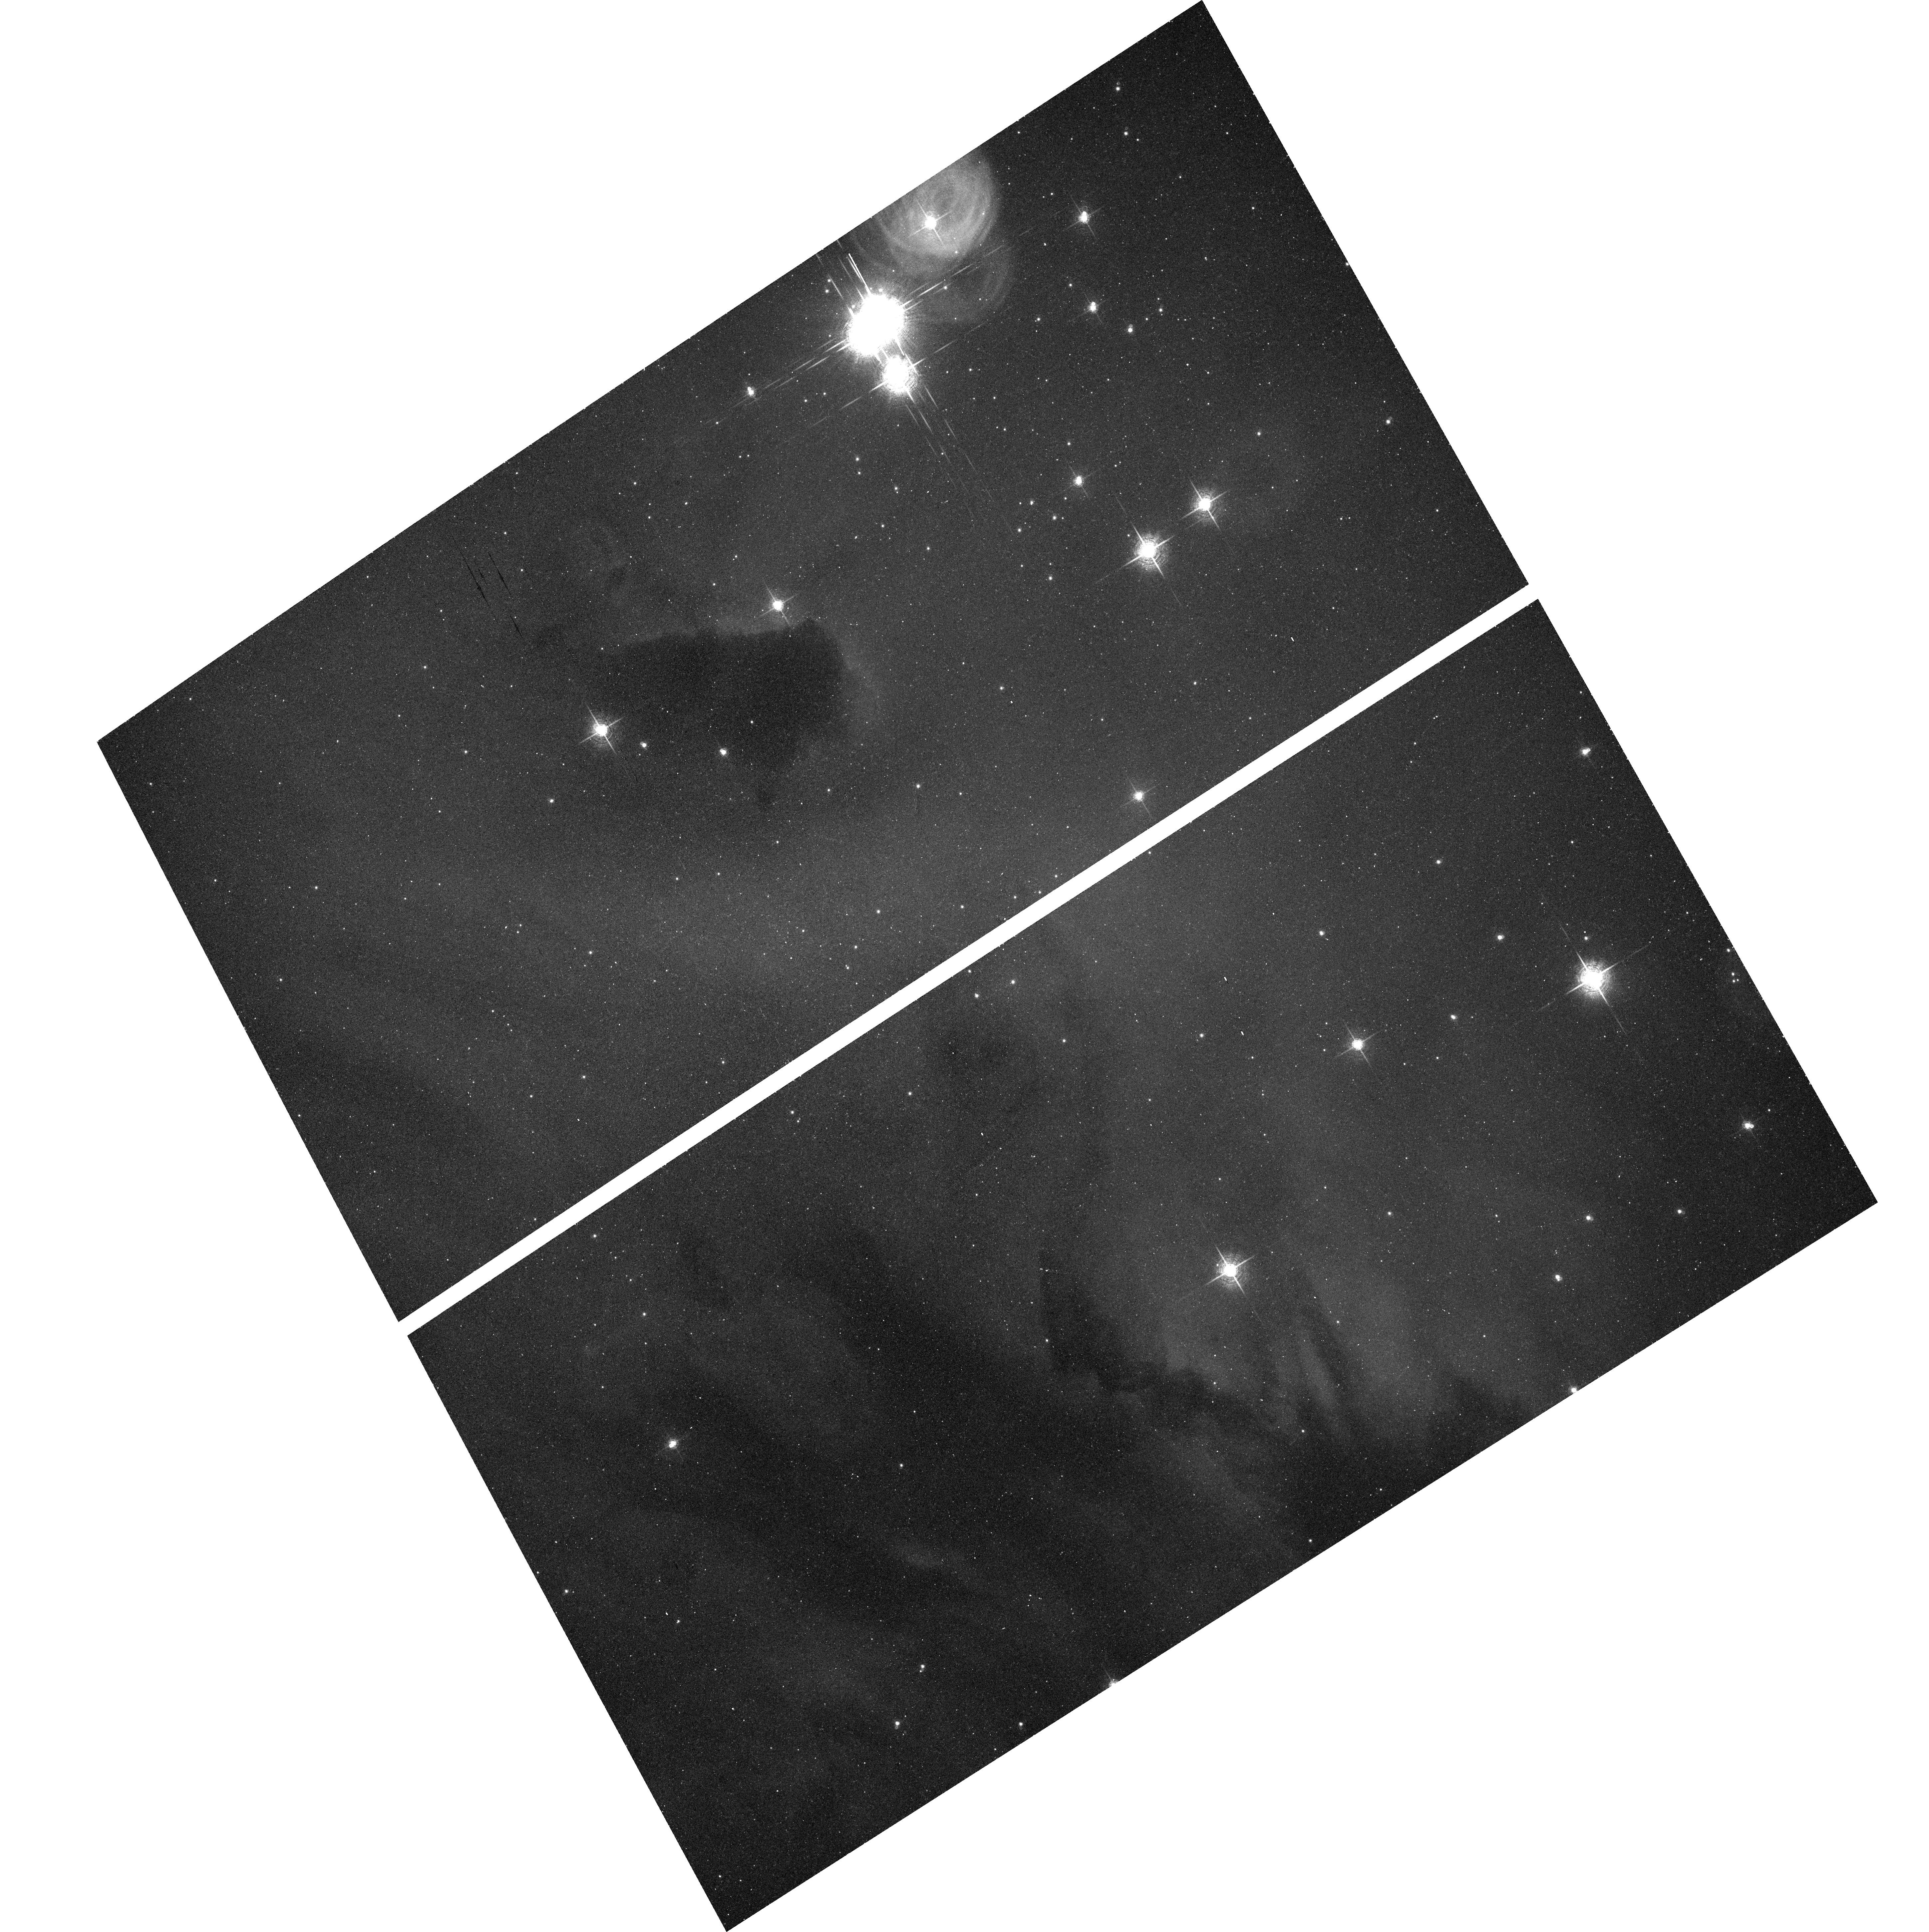
Target: IC1590. Instrument: ACS/WFC. Filter: F660N. Exposure: 17 min. Observation ID: hst_9857_06_acs_wfc_f660n_j8rh06

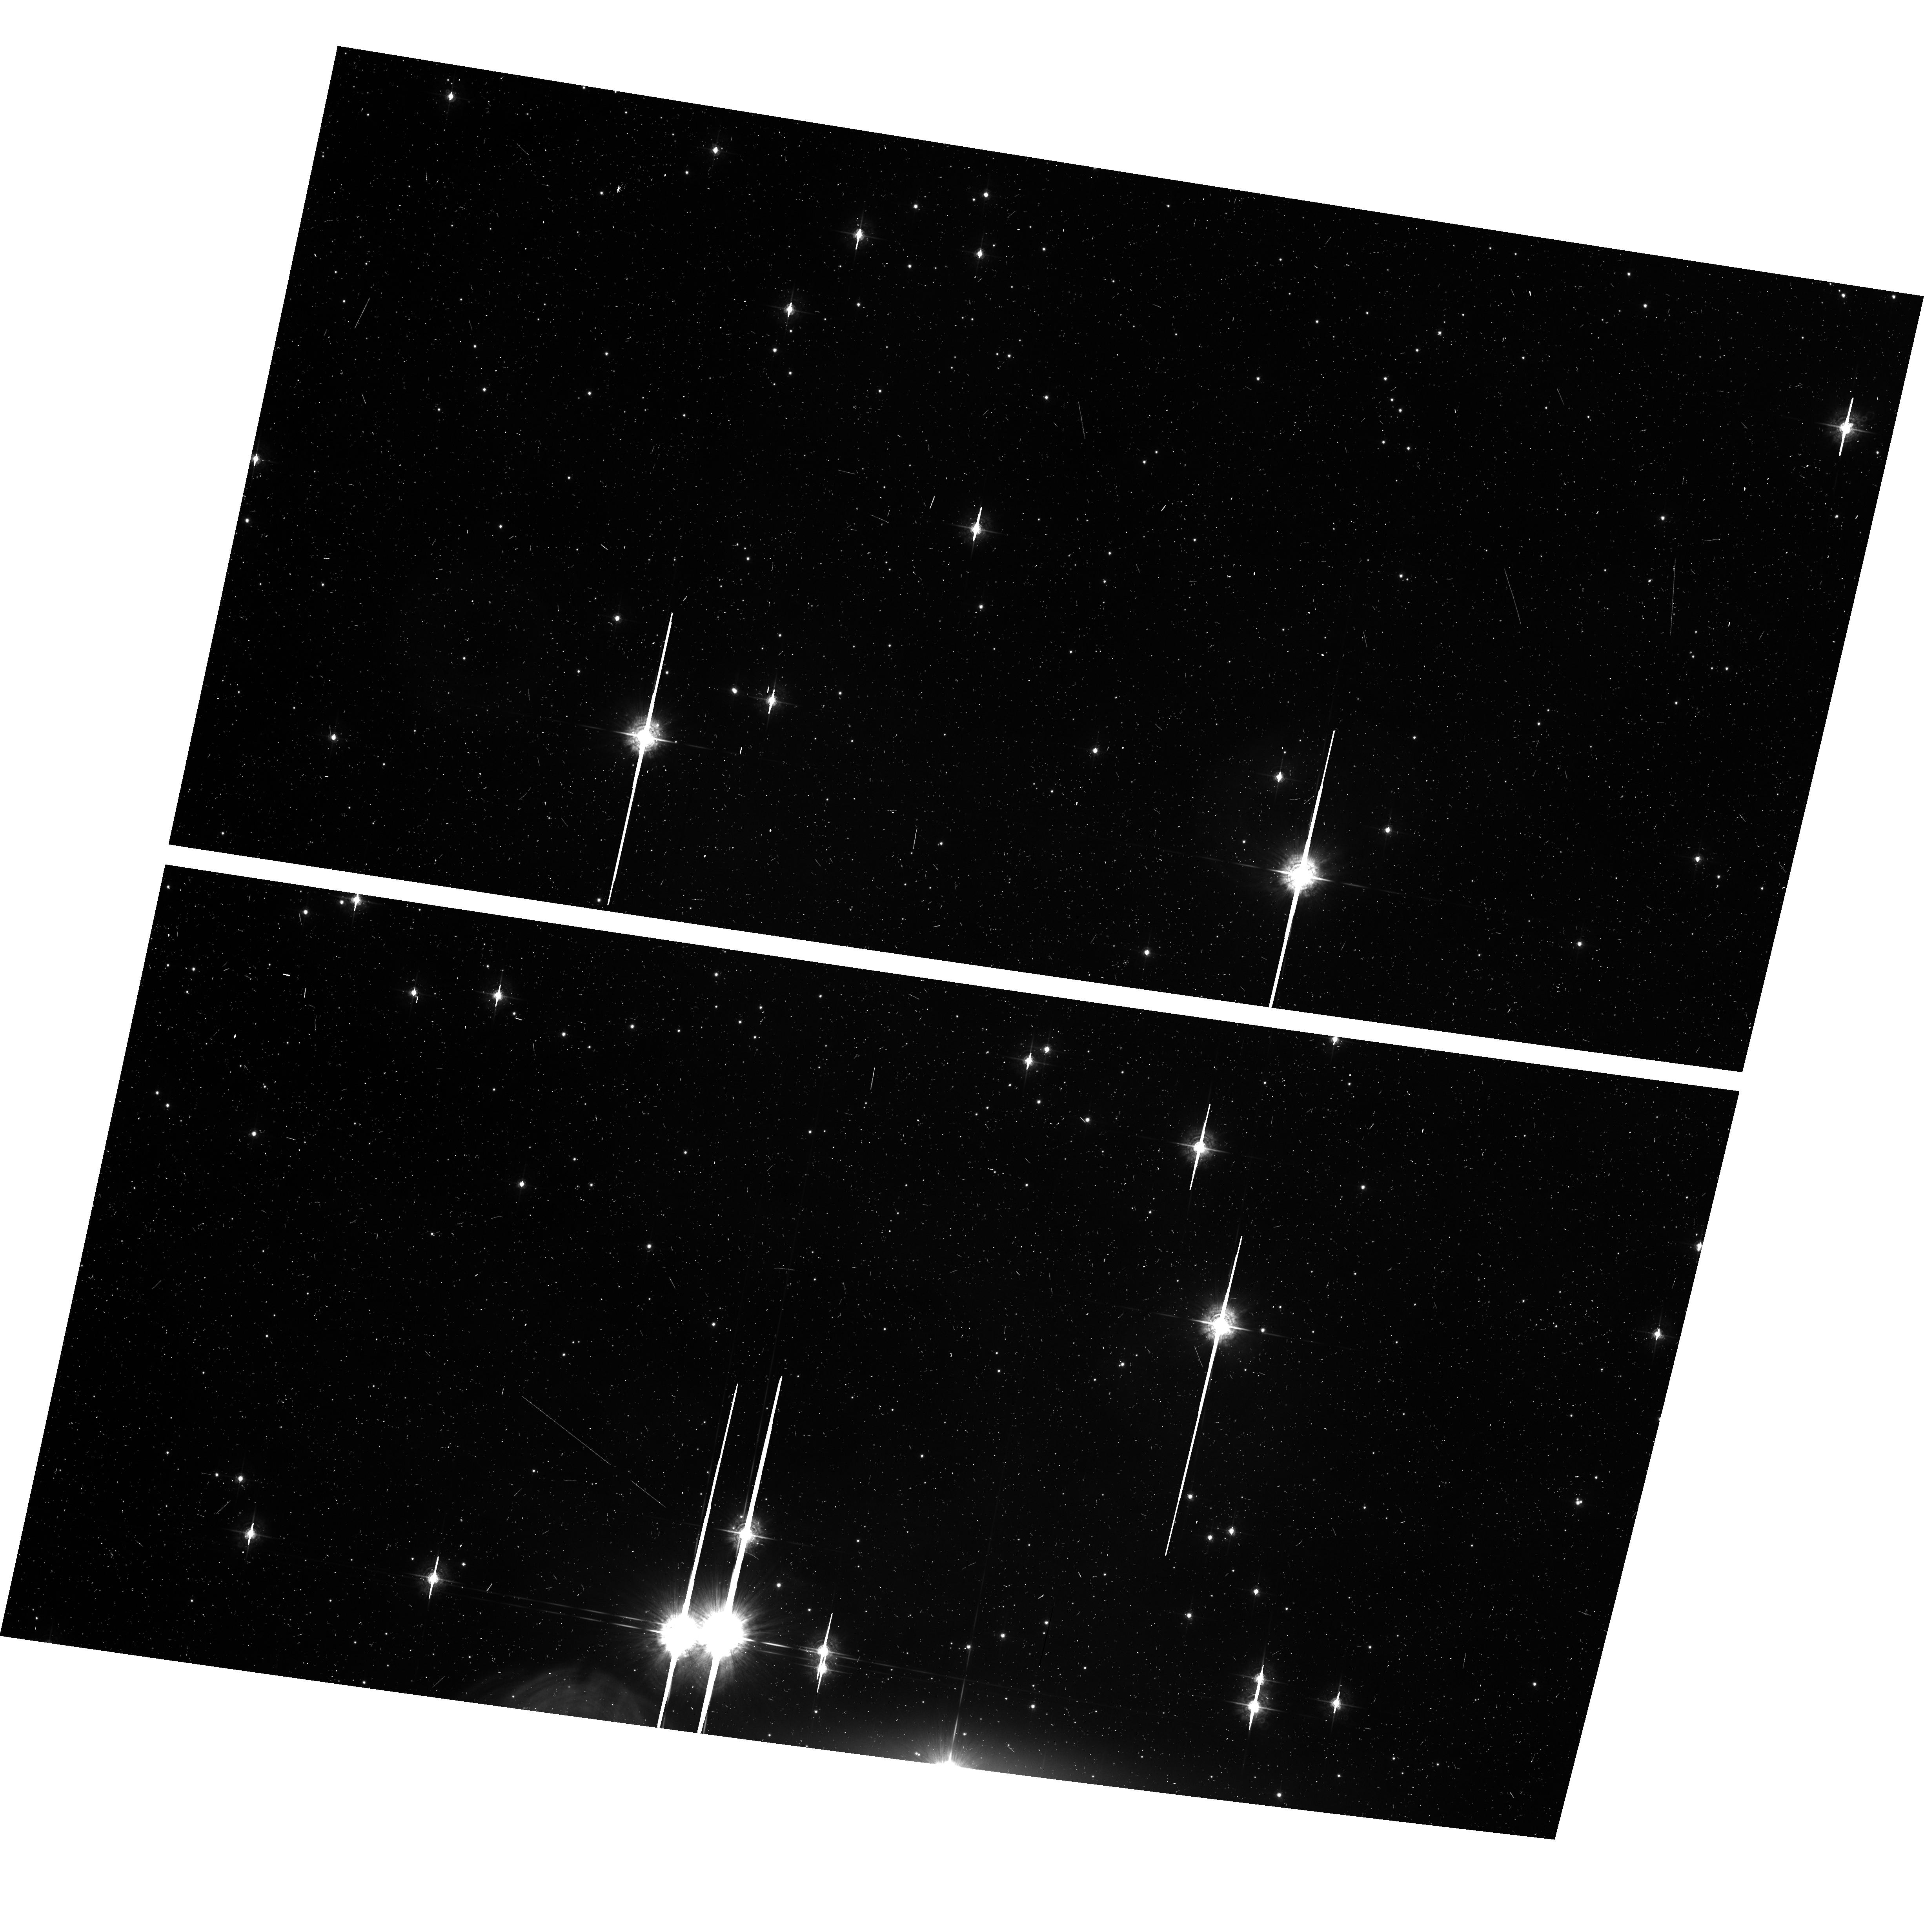
Target: NGC3324. Instrument: ACS/WFC. Filter: F550M. Exposure: 11 min. Observation ID: hst_9857_03_acs_wfc_f550m_j8rh03

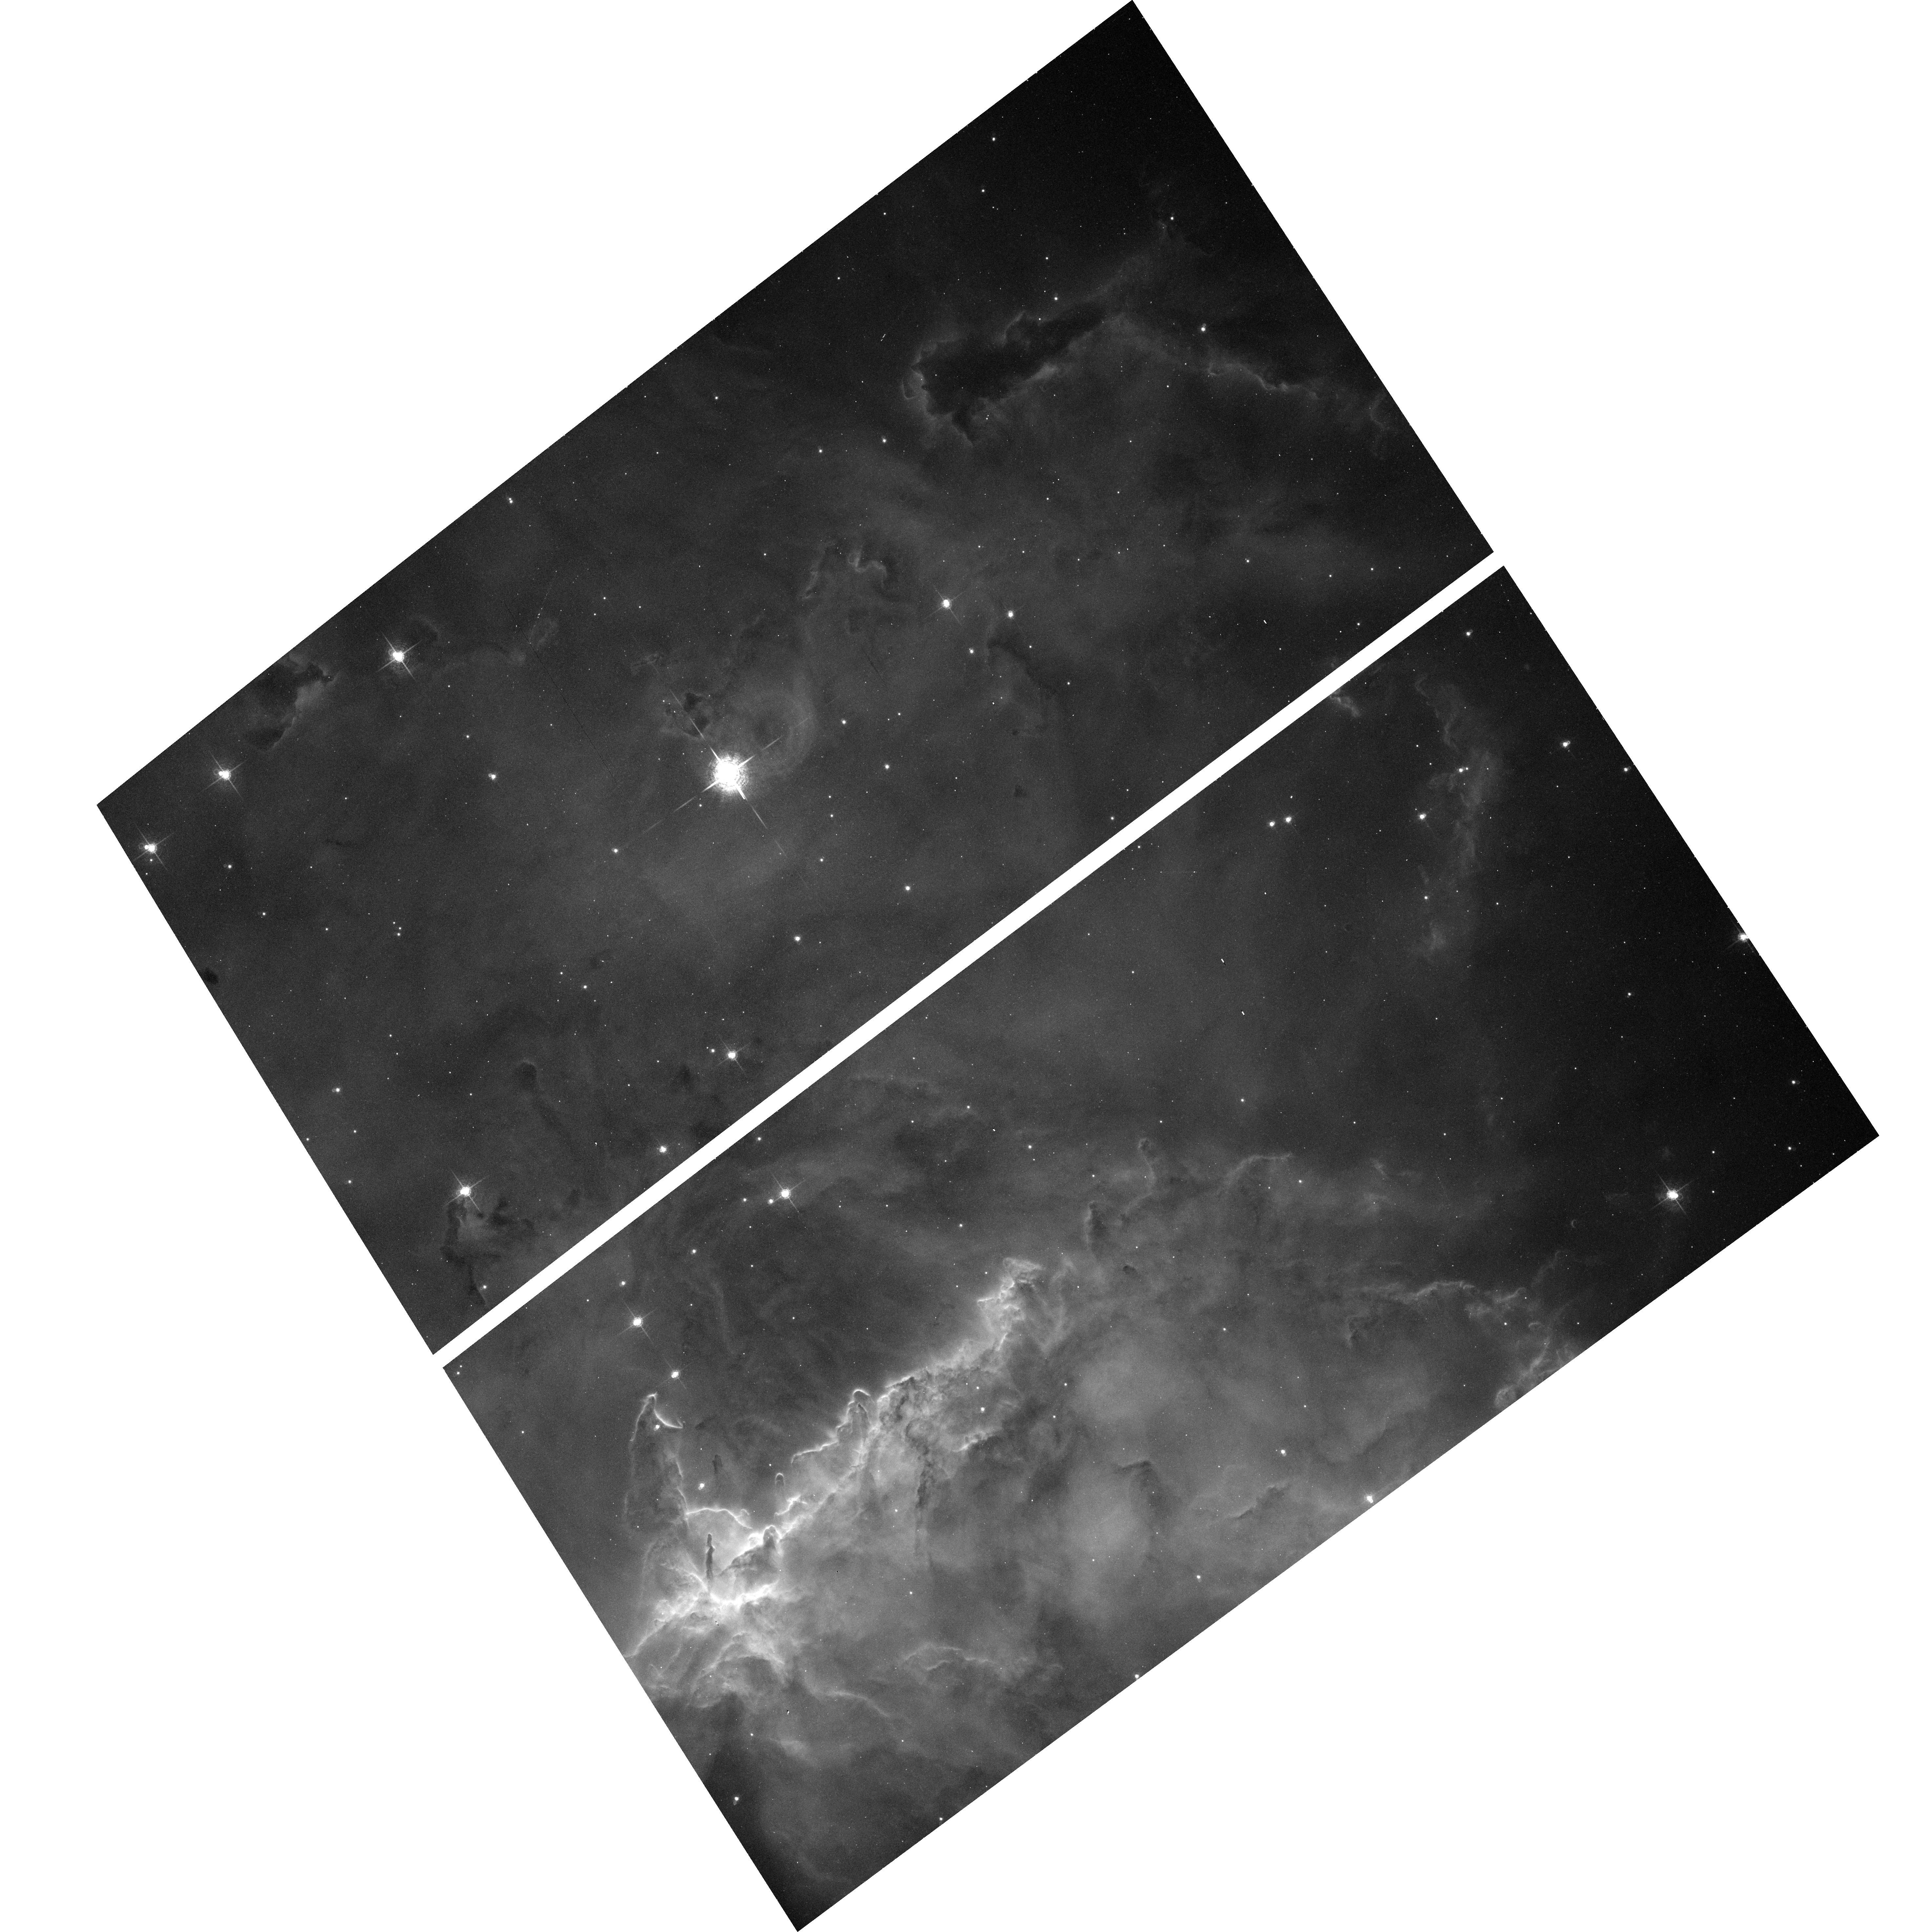
Target: NGC2467. Instrument: ACS/WFC. Filter: F660N. Exposure: 15 min. Observation ID: hst_9857_04_acs_wfc_f660n_j8rh04

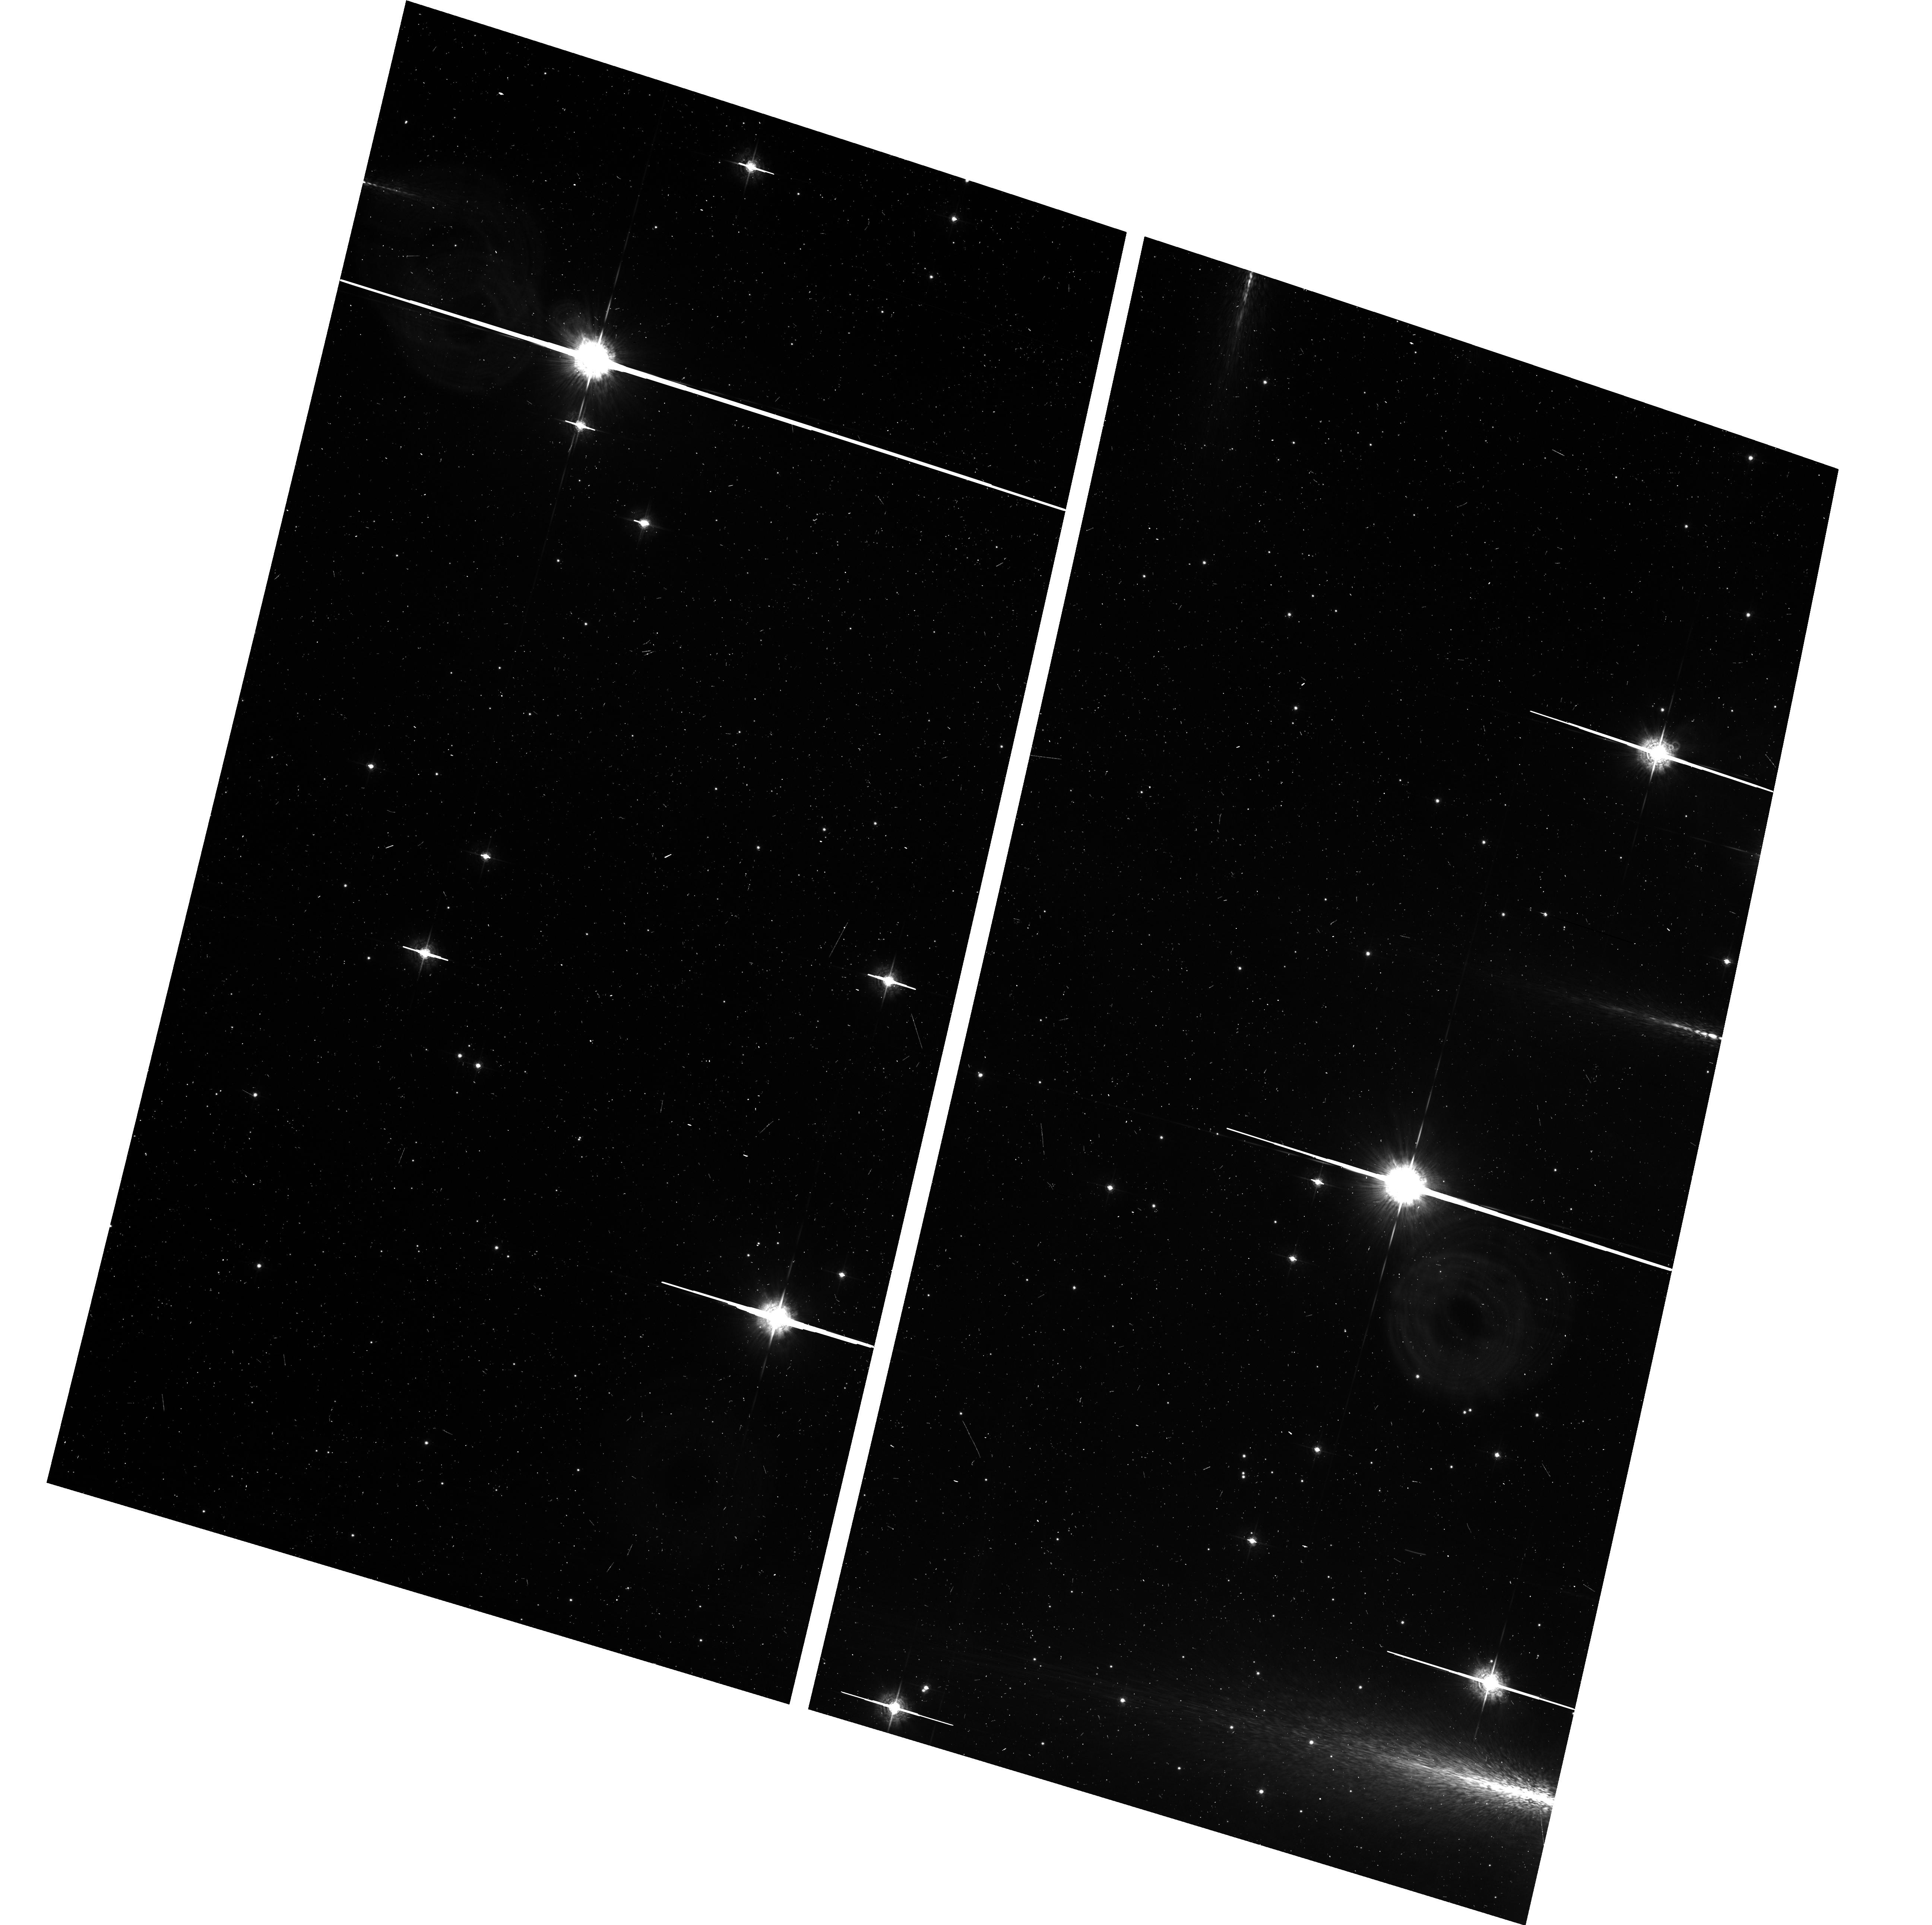
Target: NGC6530-P1. Instrument: ACS/WFC. Filter: F550M. Exposure: 7 min. Observation ID: hst_9857_01_acs_wfc_f550m_j8rh01

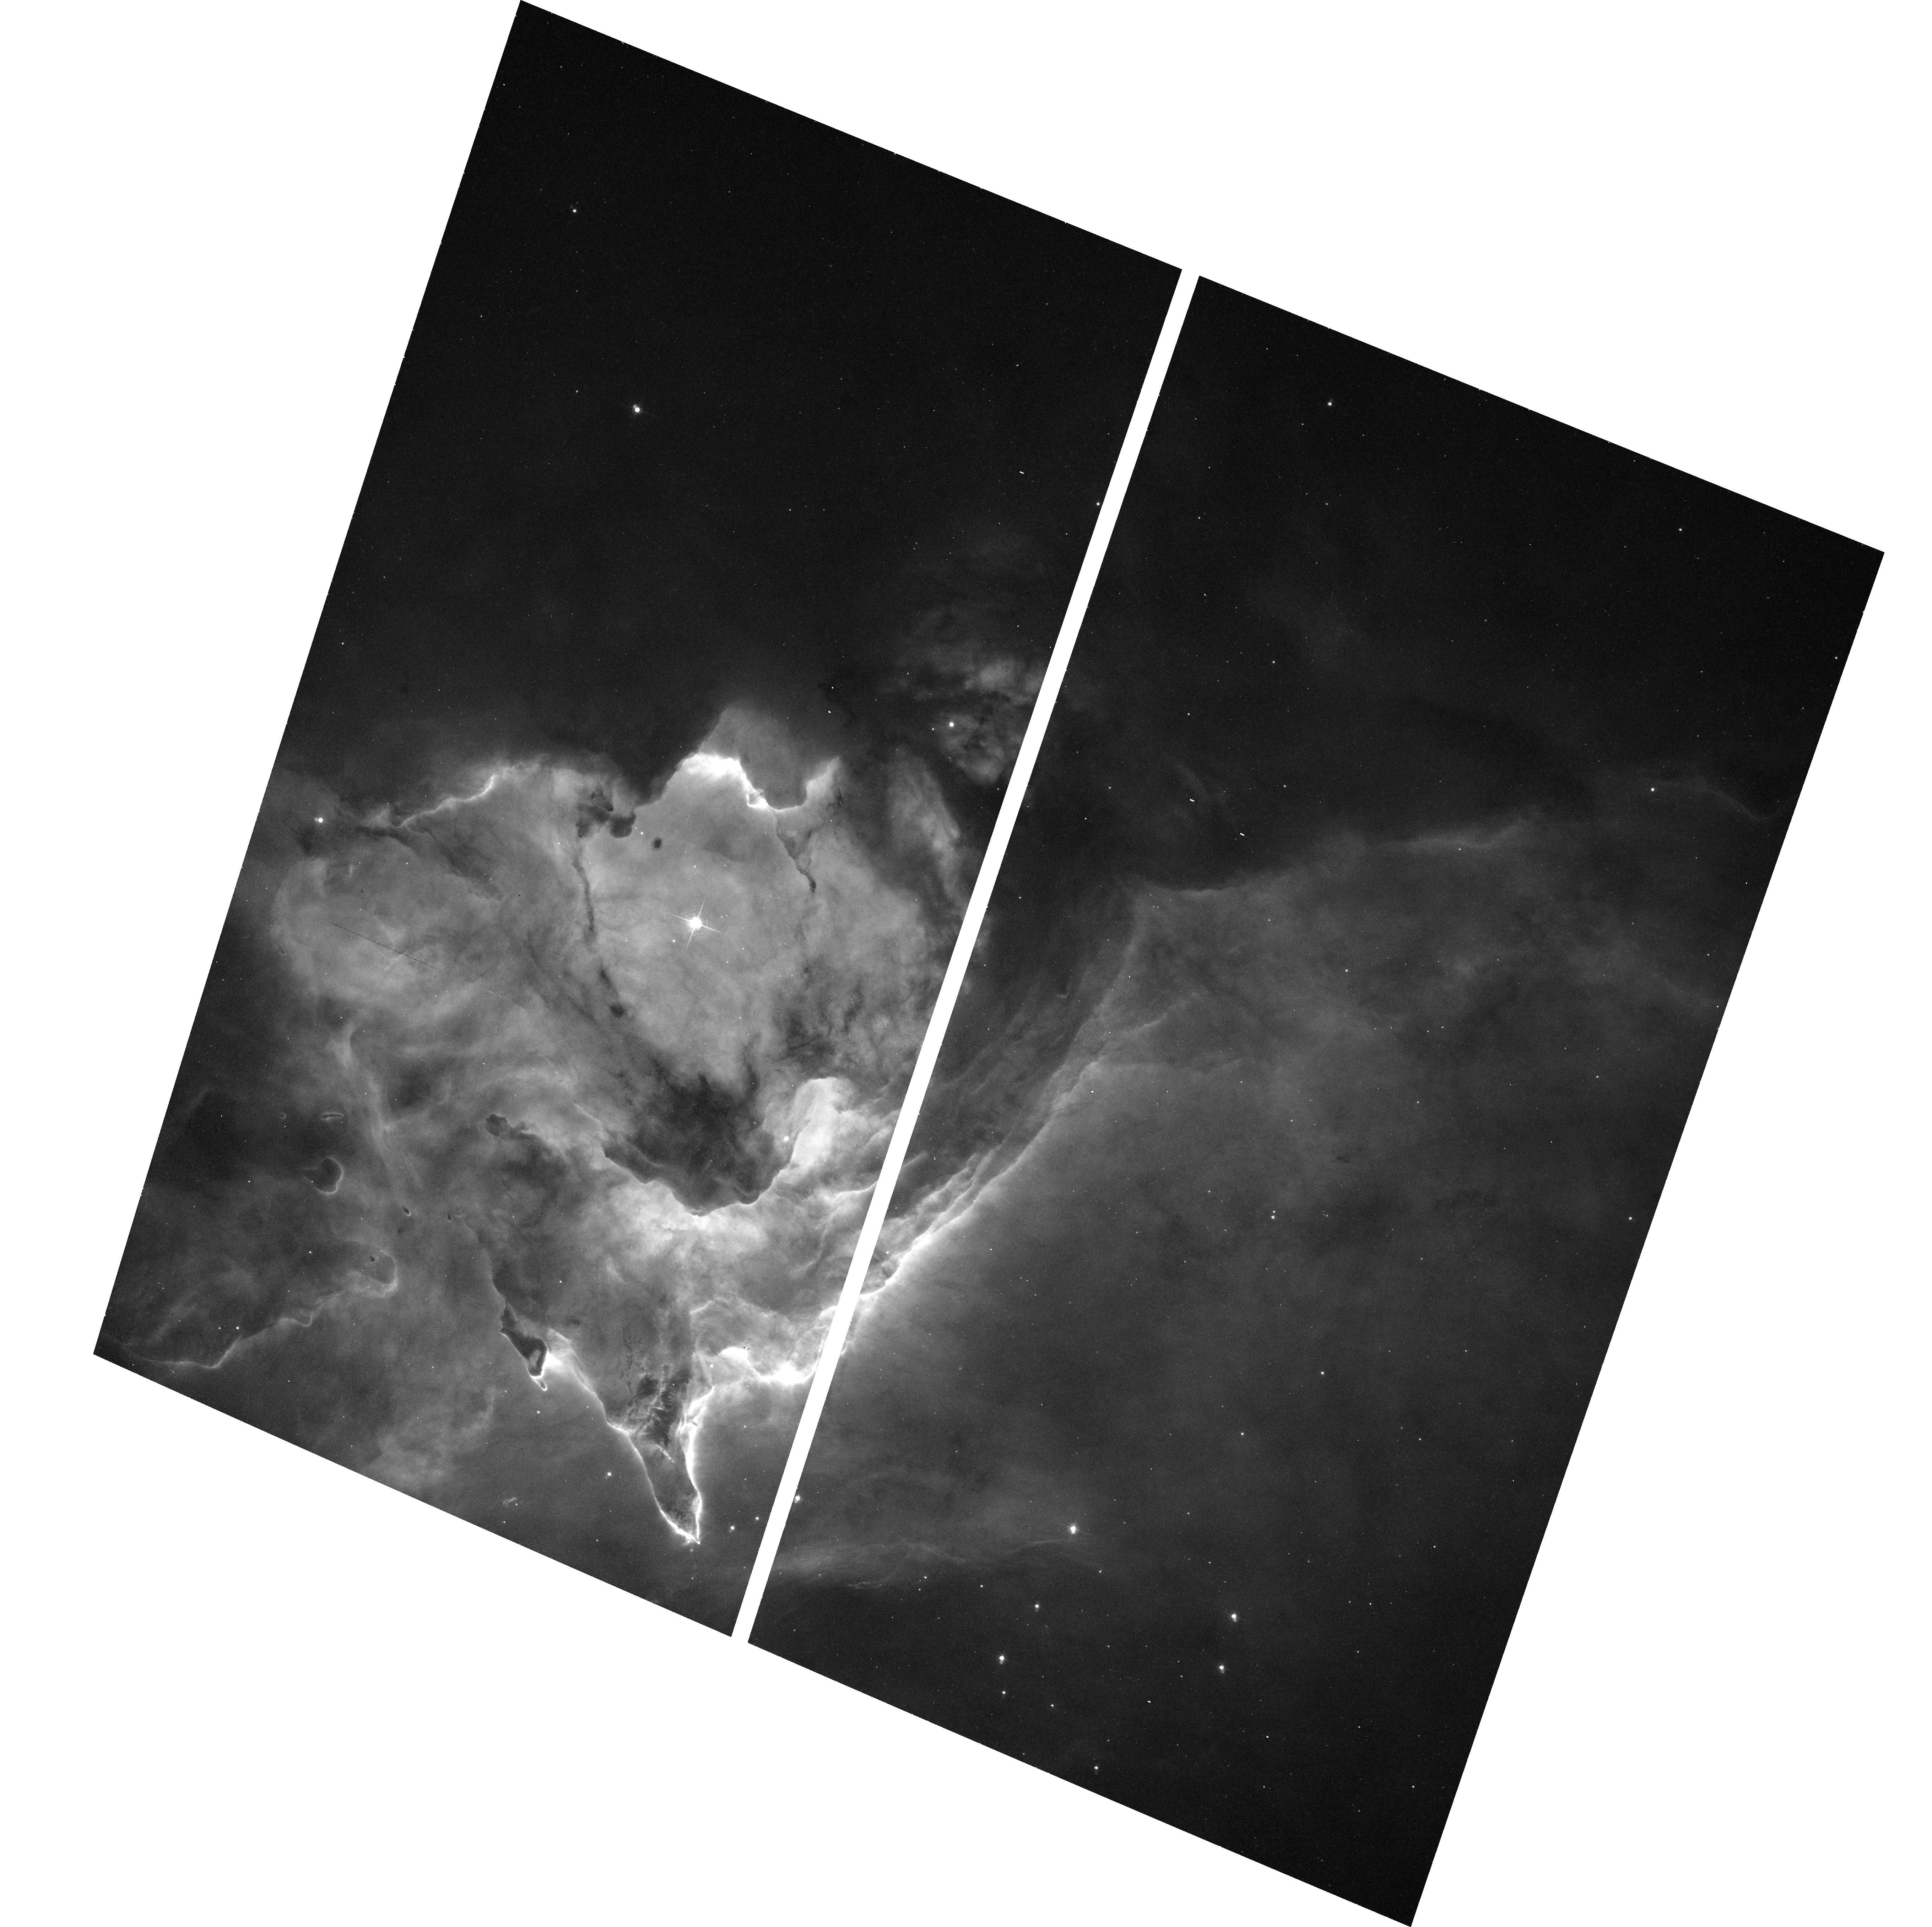
Target: PISMIS24. Instrument: ACS/WFC. Filter: F660N. Exposure: 16 min. Observation ID: hst_9857_05_acs_wfc_f660n_j8rh05

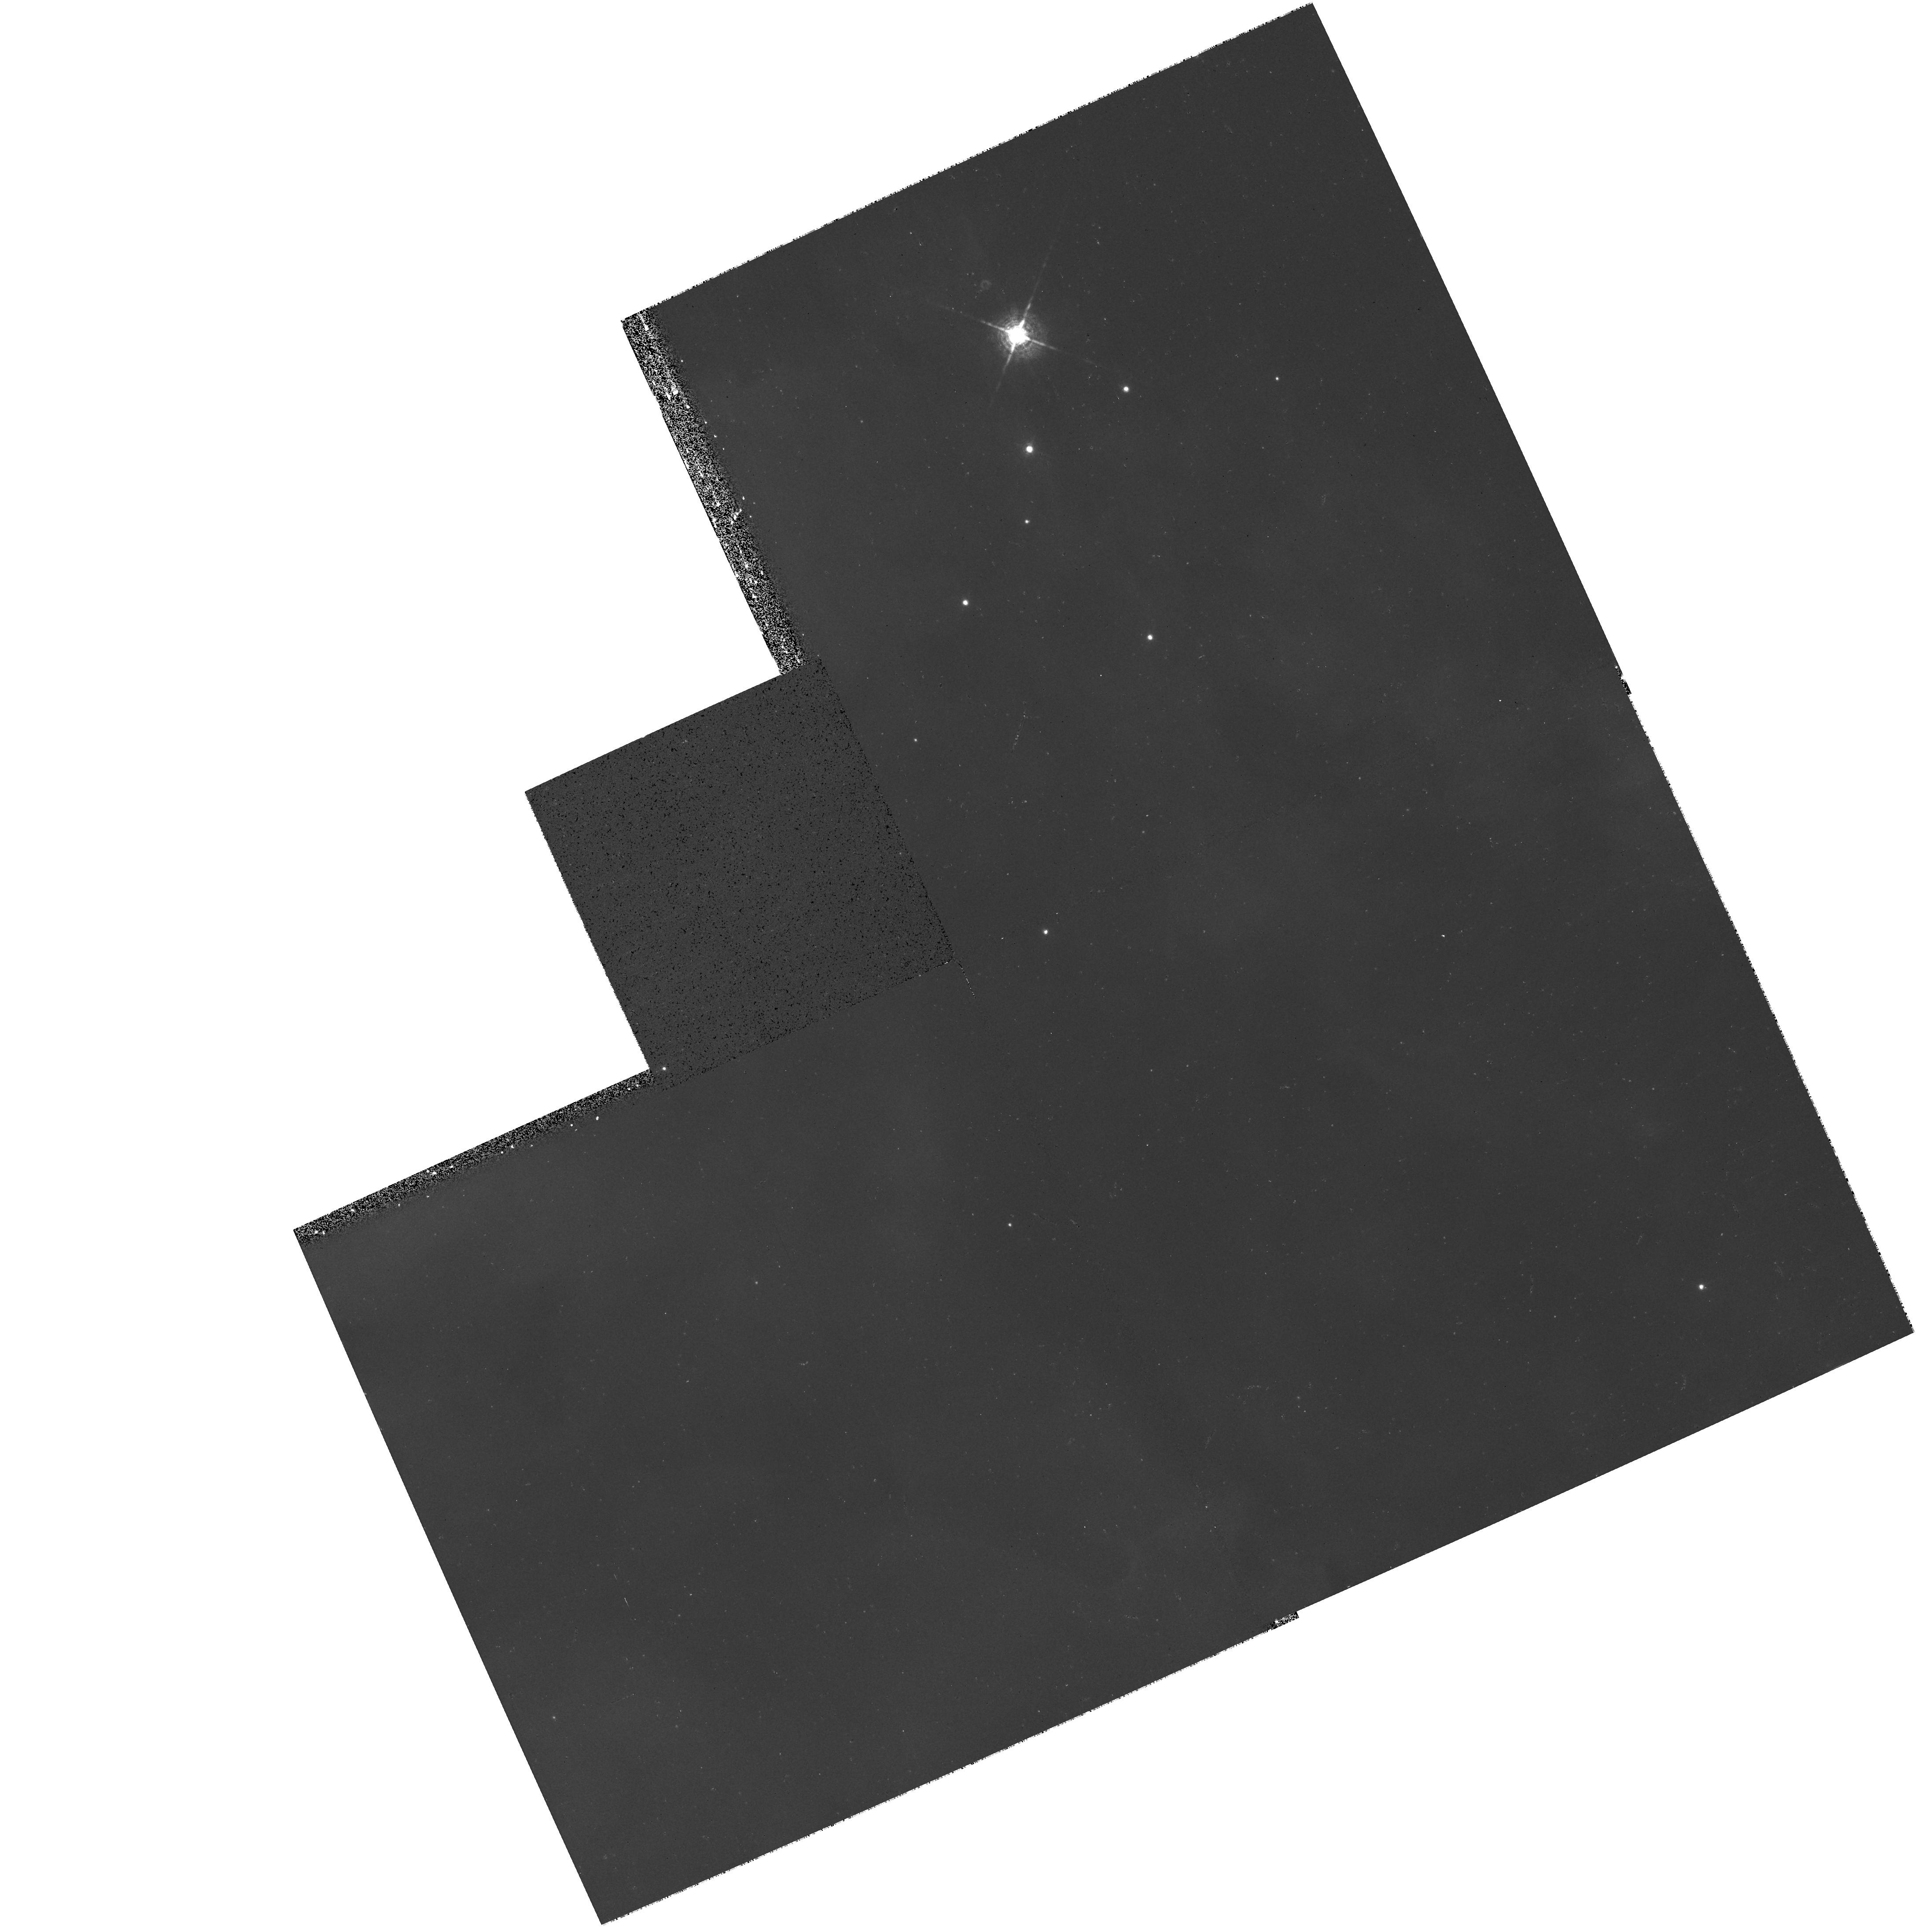
Target: field at RA 261.284°, Dec -34.206°. Instrument: WFPC2/PC. Filter: F656N. Exposure: 10 min. Observation ID: hst_9857_05_wfpc2_pc_f656n_u8rh05

A tailored survey of proplyds with the ACS (PI: De Marco, Orsola)

While our specific understanding of the proto-planetary disks in Orion is increasing, our general knowledge of what promotes and hinders their birth and longevity is hampered by having good observations in only this one region. Observations of proplyds in other regions with different conditions of ultraviolet irradiation and age can provide more stringent tests of our present models. We have therefore designed an ACS/WFC and parallel WFC2 survey of open clusters embedded in H II regions that, with a small number of orbits, maximizes the probability of succesfully finding proplyds there. Our observing strategy will additionally afford a quantitative study of the detected proplyds, as well as the derivation of a correlation between those characteristics and the clusters' stellar population. ACS gives us an unprecedented opportunity to kick start the mass discovery of proplyds in many environments, an obvious way in which progress can be made in this field. This small tailored survey, gives us an excellent chance to obtain a huge return at low cost.